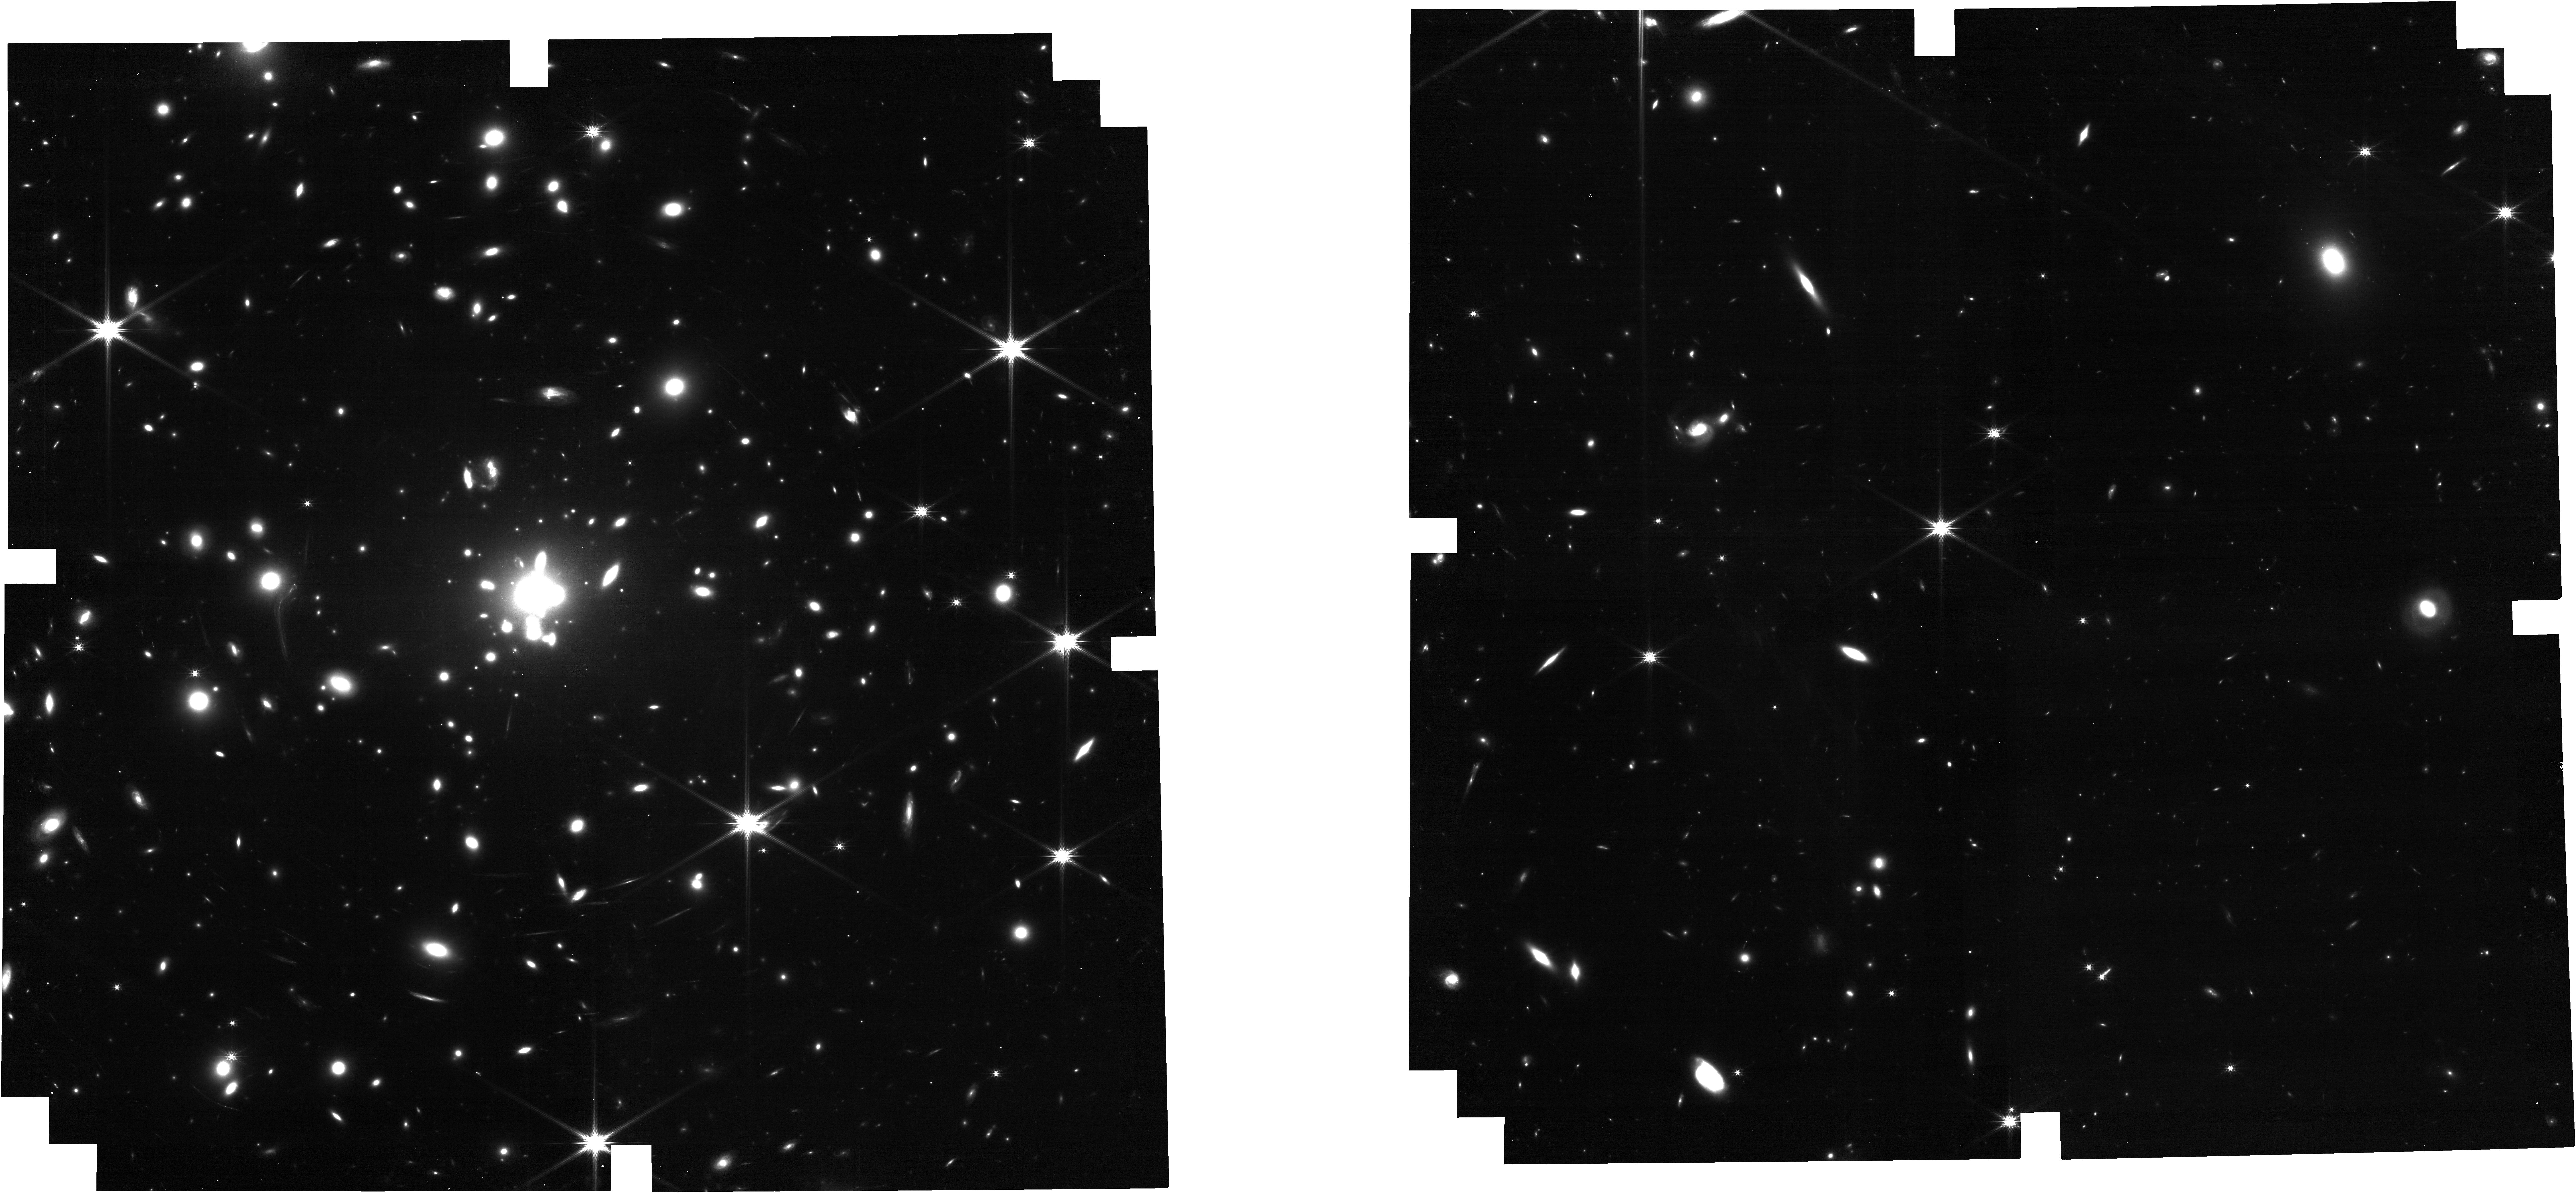
Target: MACS0308-ZD1
Instrument: NIRCAM
Filter: F200W
Exposure: 26 min
Observation ID: jw05293-o005_t001_nircam_clear-f200w

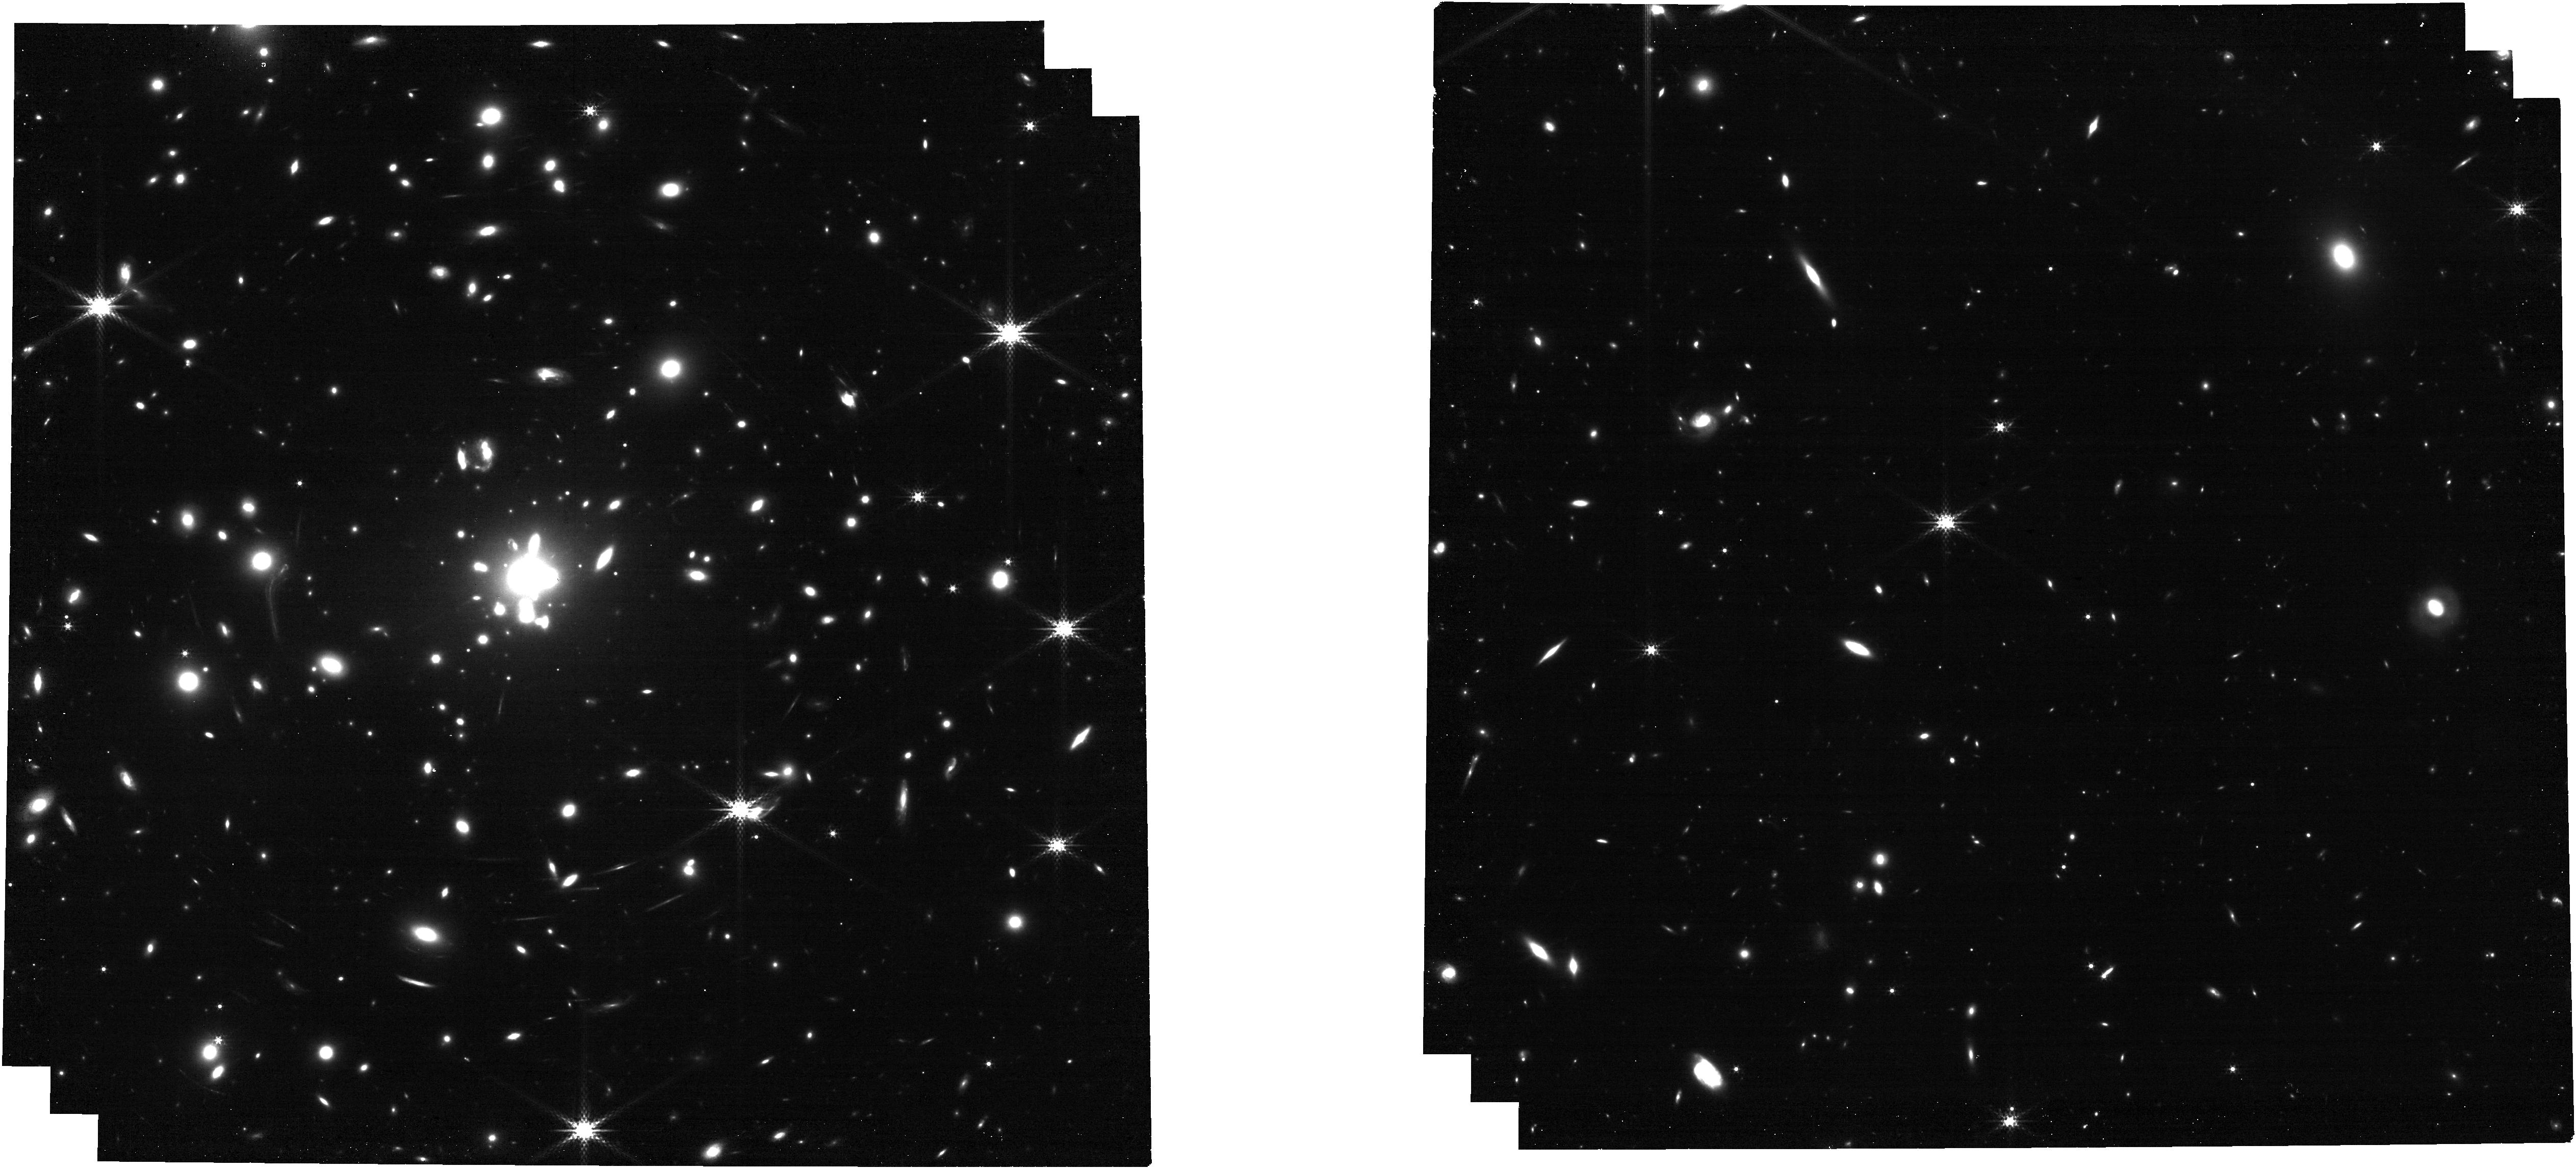
Target: MACS0308-ZD1
Instrument: NIRCAM
Filter: F300M
Exposure: 18 min
Observation ID: jw05293-o005_t001_nircam_clear-f300m

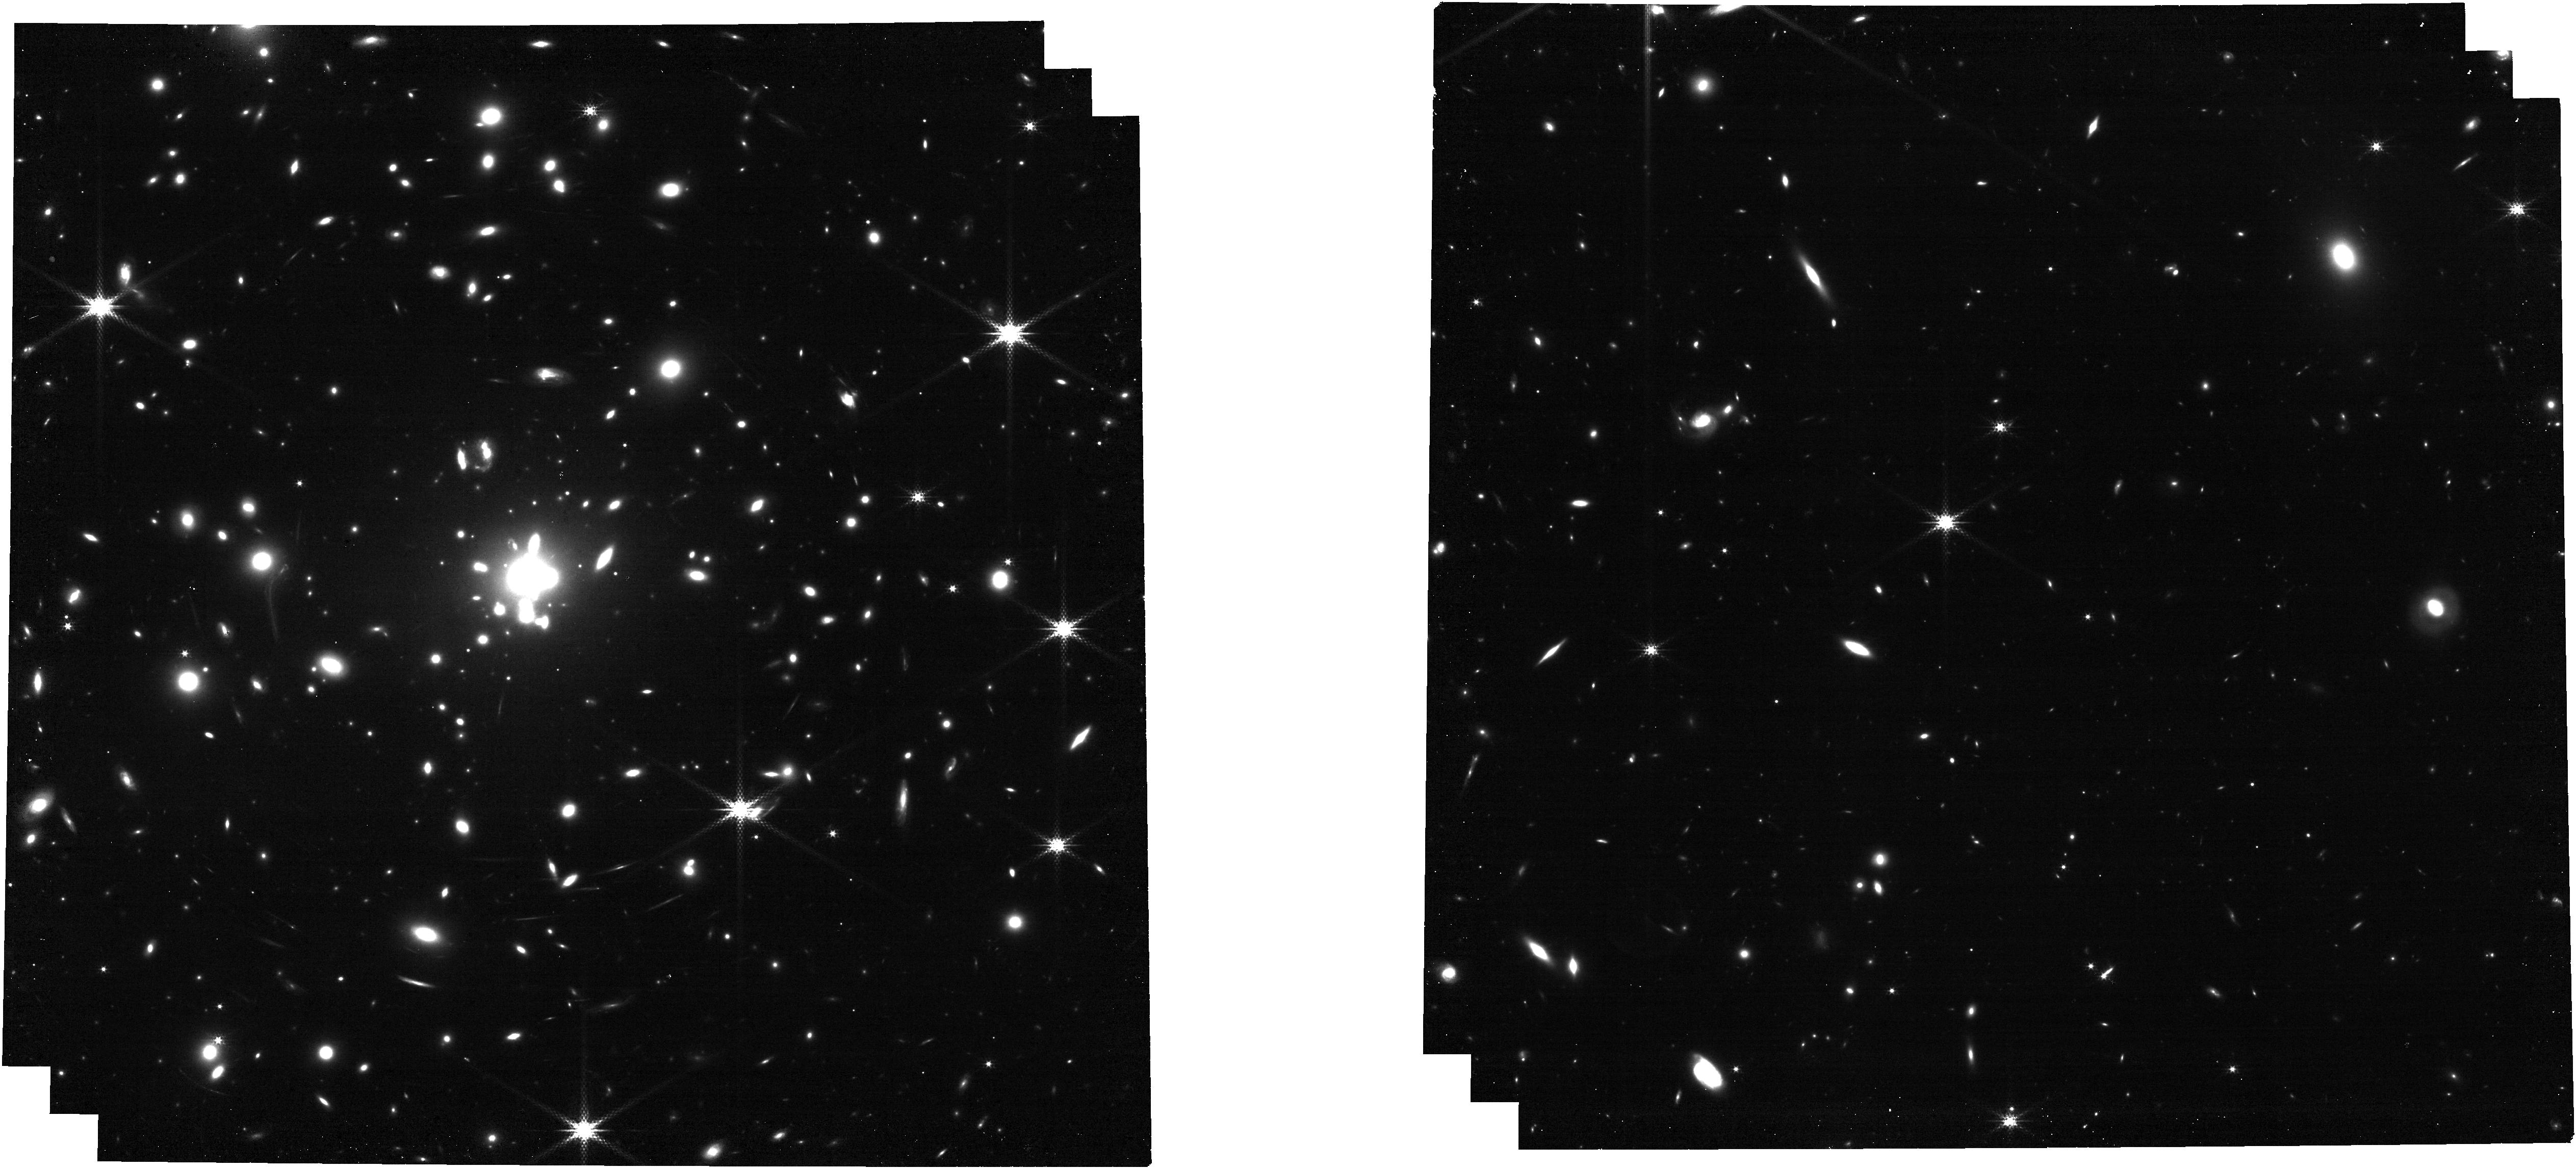
Target: MACS0308-ZD1
Instrument: NIRCAM
Filter: F250M
Exposure: 26 min
Observation ID: jw05293-o005_t001_nircam_clear-f250m

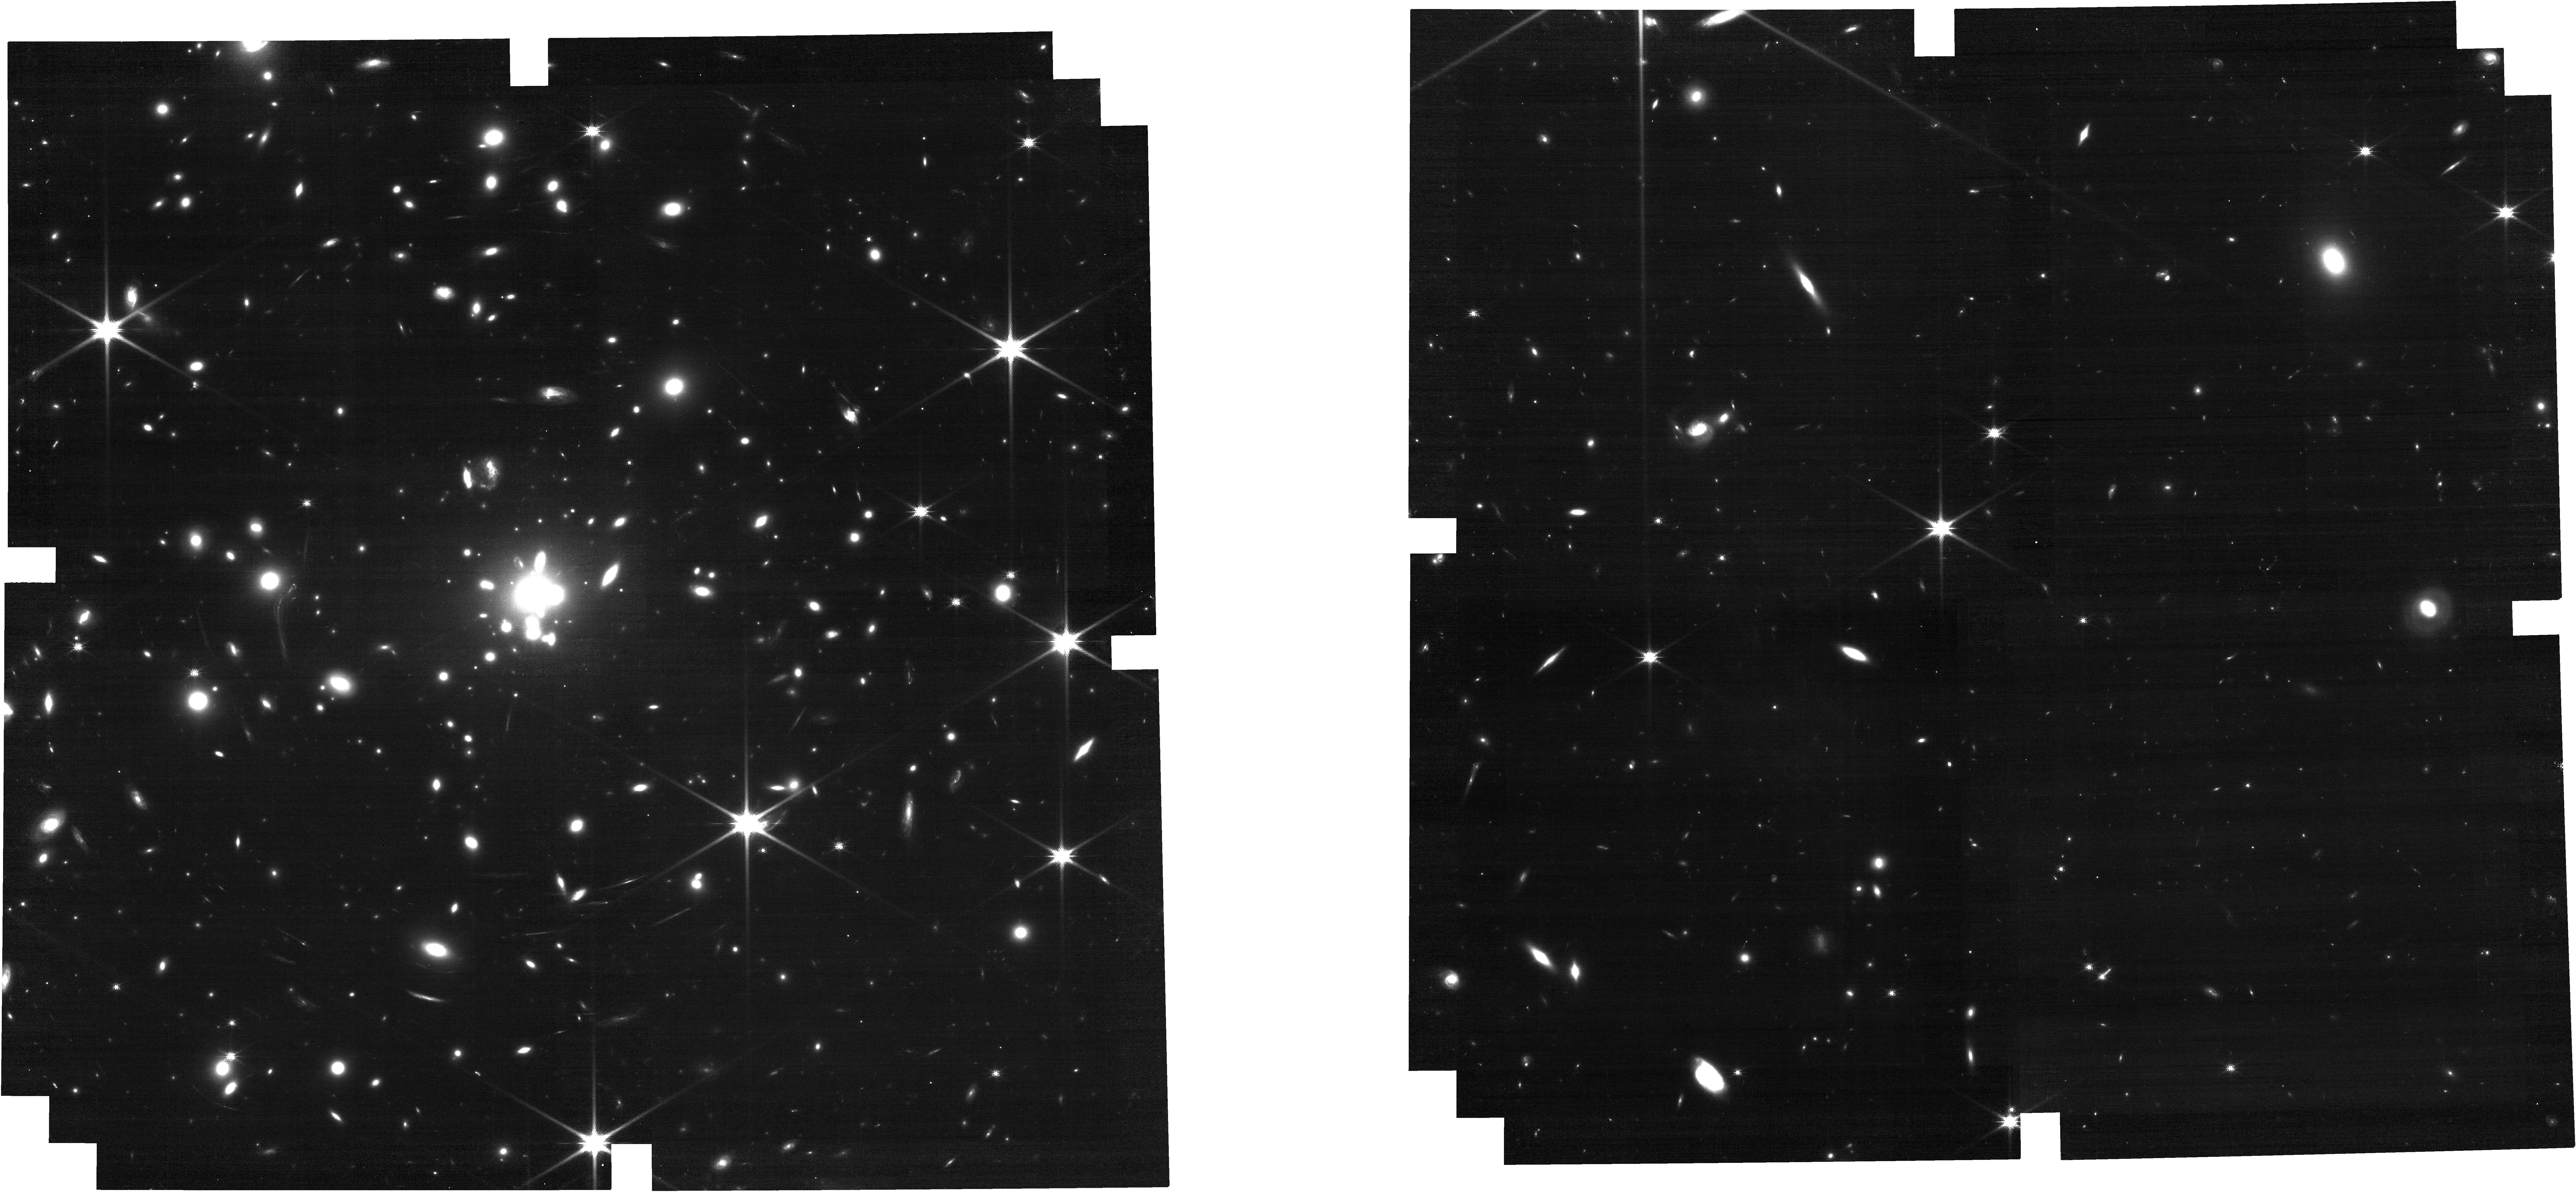
Target: MACS0308-ZD1
Instrument: NIRCAM
Filter: F150W
Exposure: 18 min
Observation ID: jw05293-o005_t001_nircam_clear-f150w

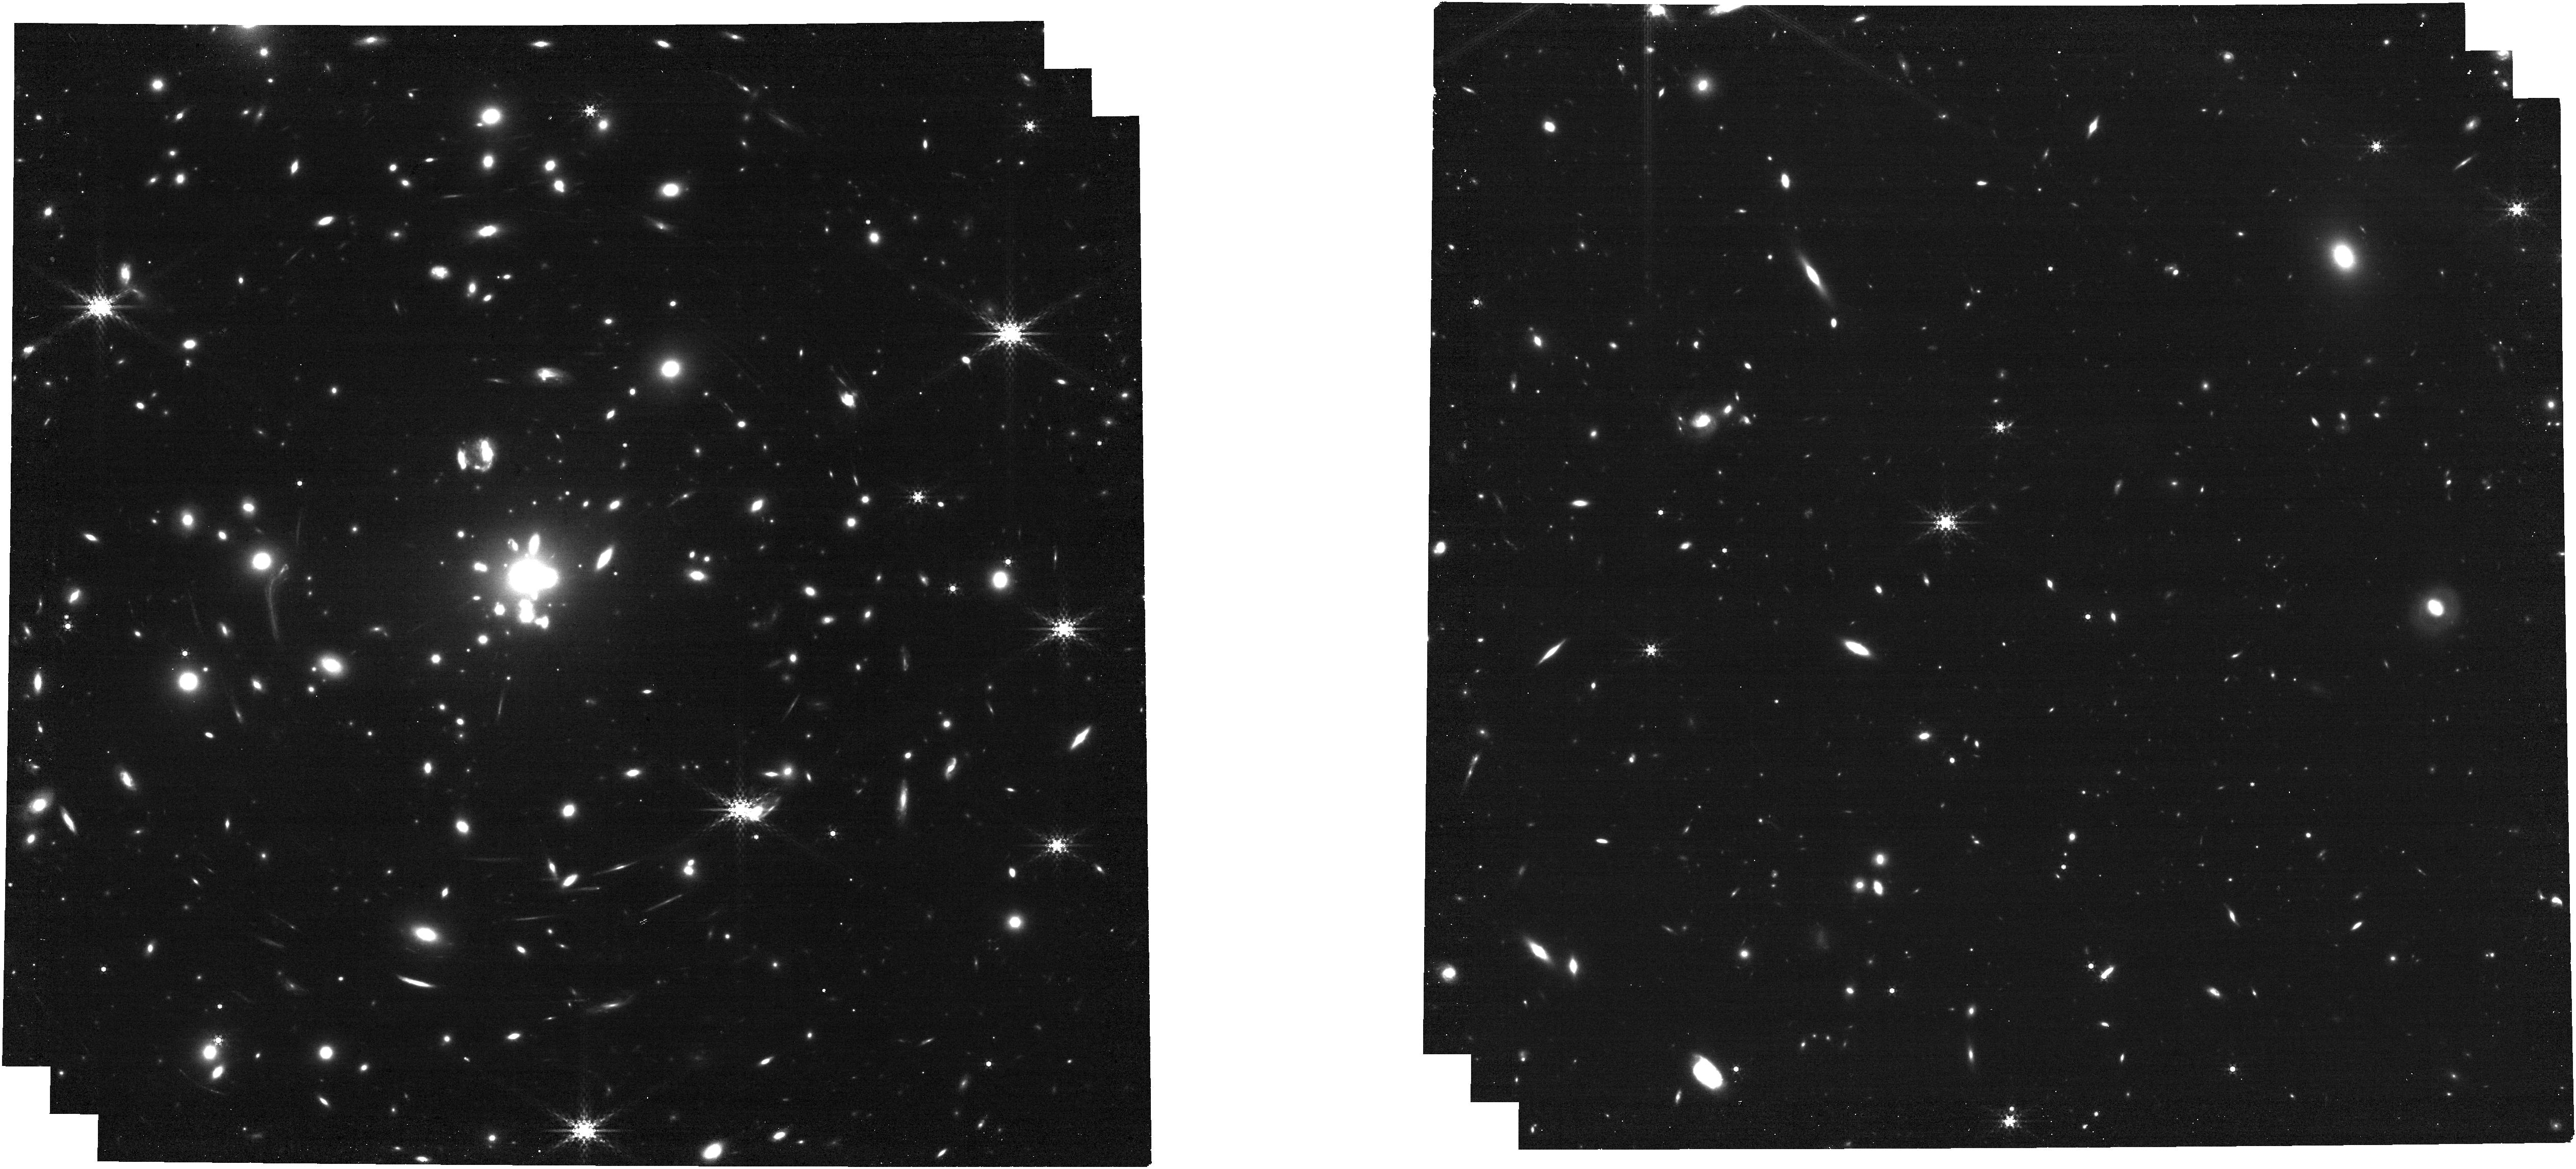
Target: MACS0308-ZD1
Instrument: NIRCAM
Filter: F410M
Exposure: 18 min
Observation ID: jw05293-o005_t001_nircam_clear-f410m

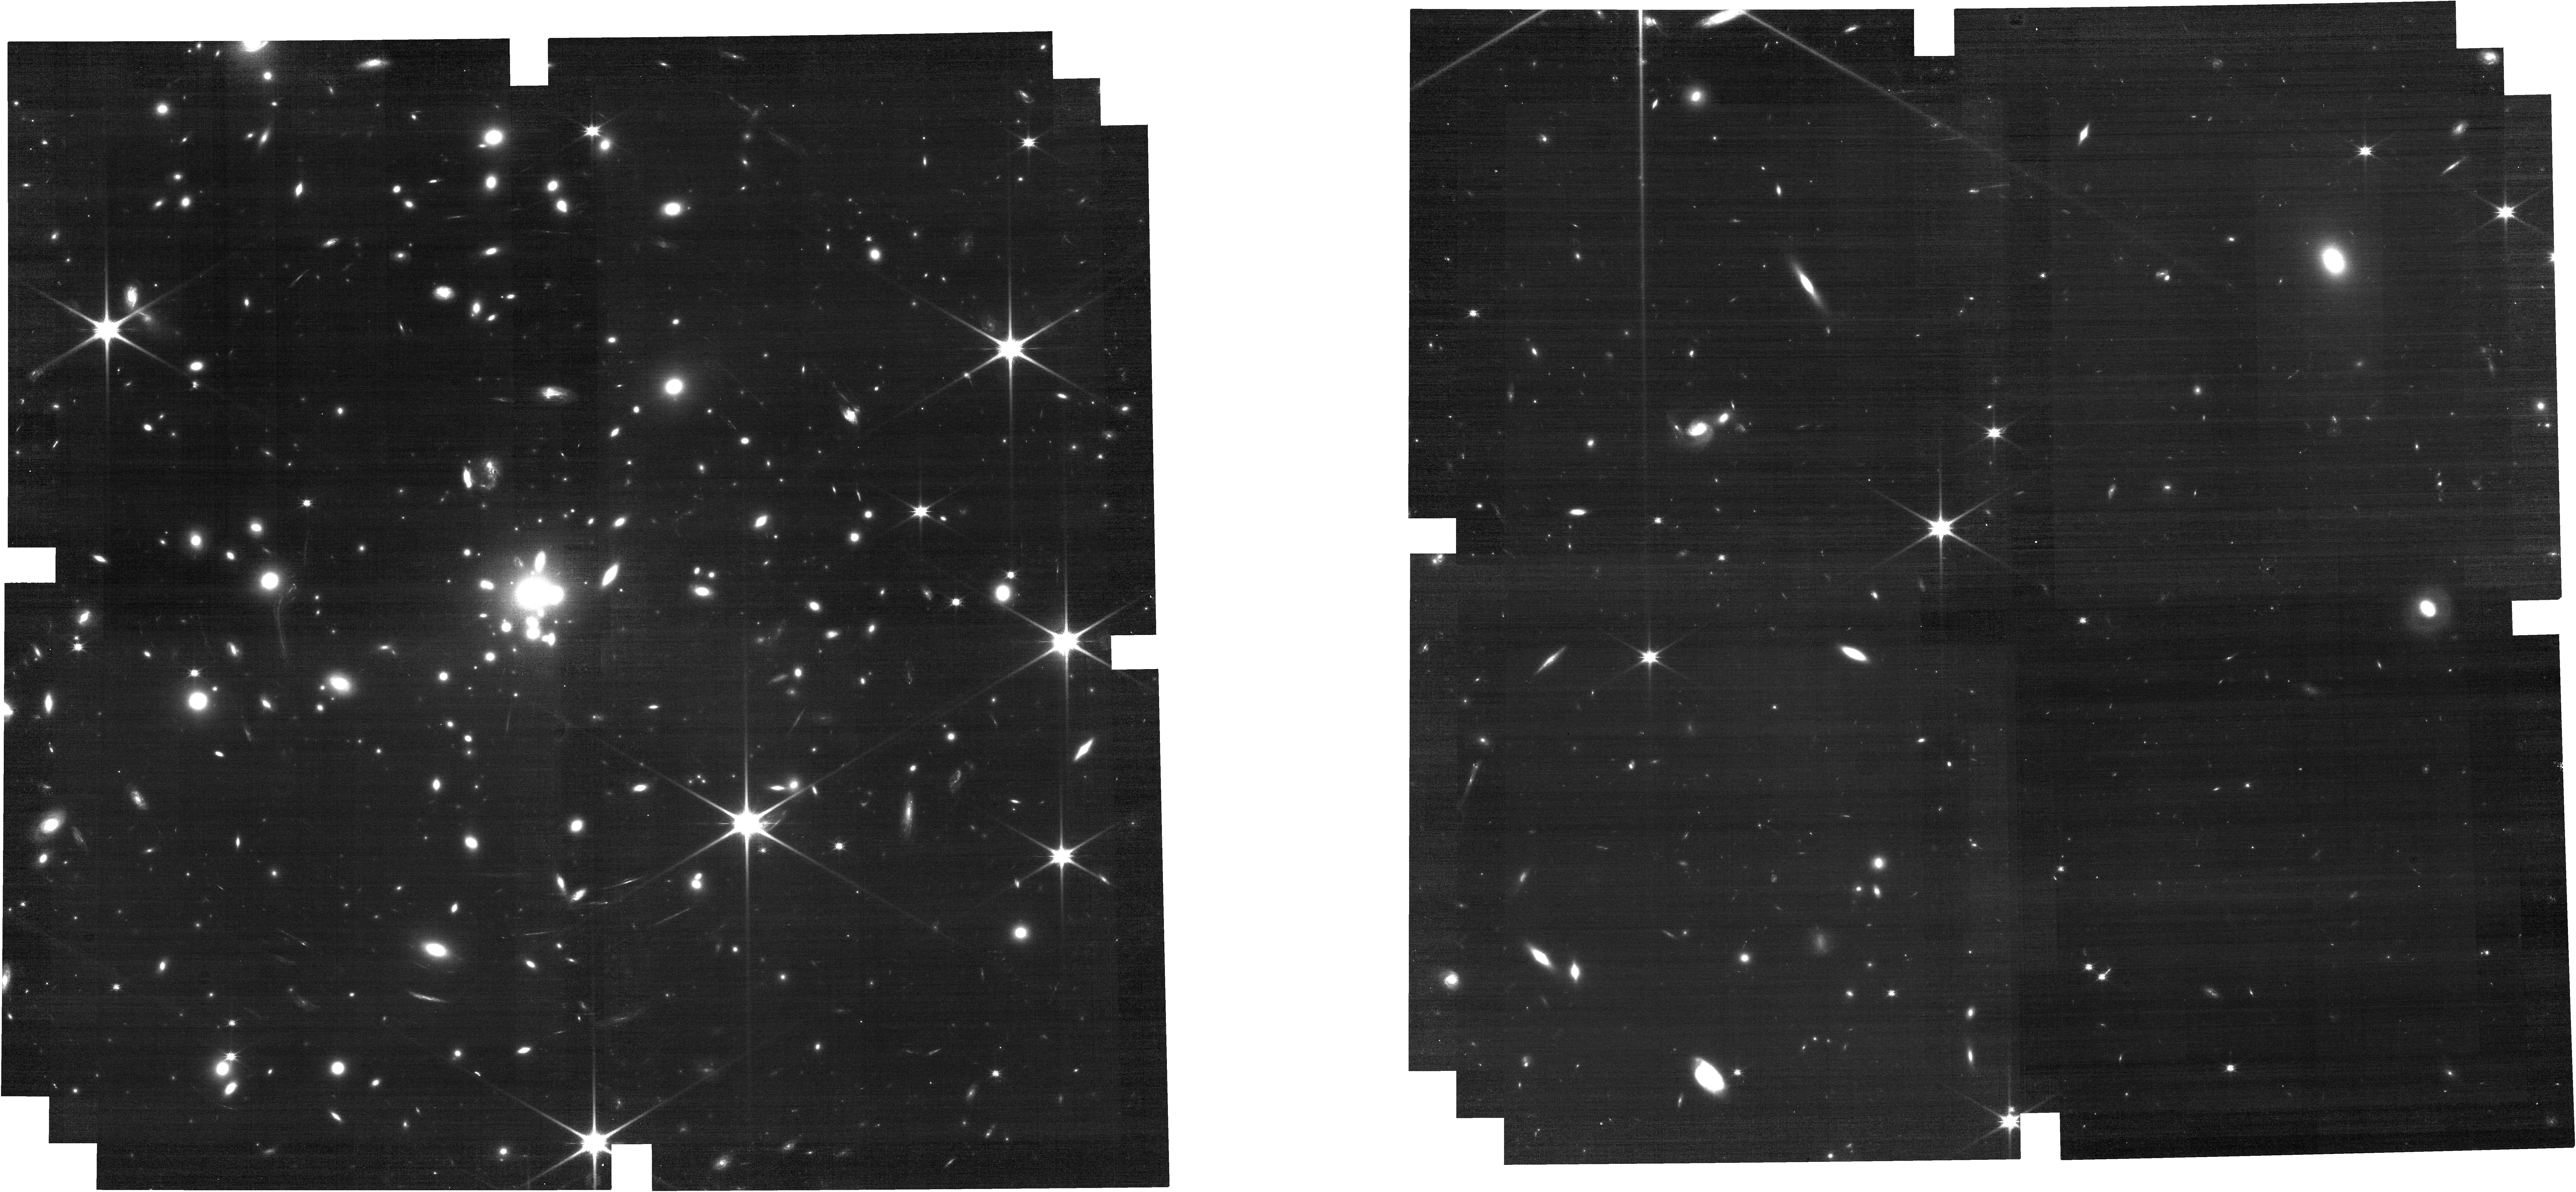
Target: MACS0308-ZD1
Instrument: NIRCAM
Filter: F115W
Exposure: 18 min
Observation ID: jw05293-o005_t001_nircam_clear-f115w

Galactic Winds in the Early Universe: observing outflows in emission and absorption in a typical z~6 galaxy (PI: Xu, Xinfeng)

Galactic winds have long been identified to provide various feedback effects that impact the galaxy evolution. While galactic winds have been intensely studied in the low-z universe given abundant spectroscopic data, their properties at the highest redshifts (z >~ 6) are largely unknown. This is because the predominant diagnostics of outflows - blueshifted UV absorption lines - are not feasible for high spectral resolution observations due to the faint UV continuum. One solution is to search for highly magnified galaxies, where strong gravitational lensing can uncover early galaxies that are bright enough for detailed UV+optical spectroscopic analyses. Toward this goal, we propose to observe the strongly lensed galaxy MACS0308-zD1. Given an AB magnitude of 23.4, a confirmed spectroscopic redshift of 6.2 from ALMA, and a magnification of 20 times, MACS0308-zD1 serves as the brightest known lensed galaxy at z > 6. Additionally, the delensed UV luminosity of MACS0308-zD1 is around Lstar, indicating that it is a typical galaxy for its redshift. We propose for NIRSpec/IFU spectra to map its rest-UV to -optical range and aim to get the most robust outflow analyses so far for any z > 6 galaxy. This includes spatially resolved measurements of outflow kinematics, column and number density, sizes, and outflow rates. This will be aided with short NIRCam observations to characterize the stellar populations that power the outflows. This investigation will serve as an essential pathfinder for future JWST followup of strongly lensed high-z galaxies discovered by Euclid and the Roman Space Telescope.